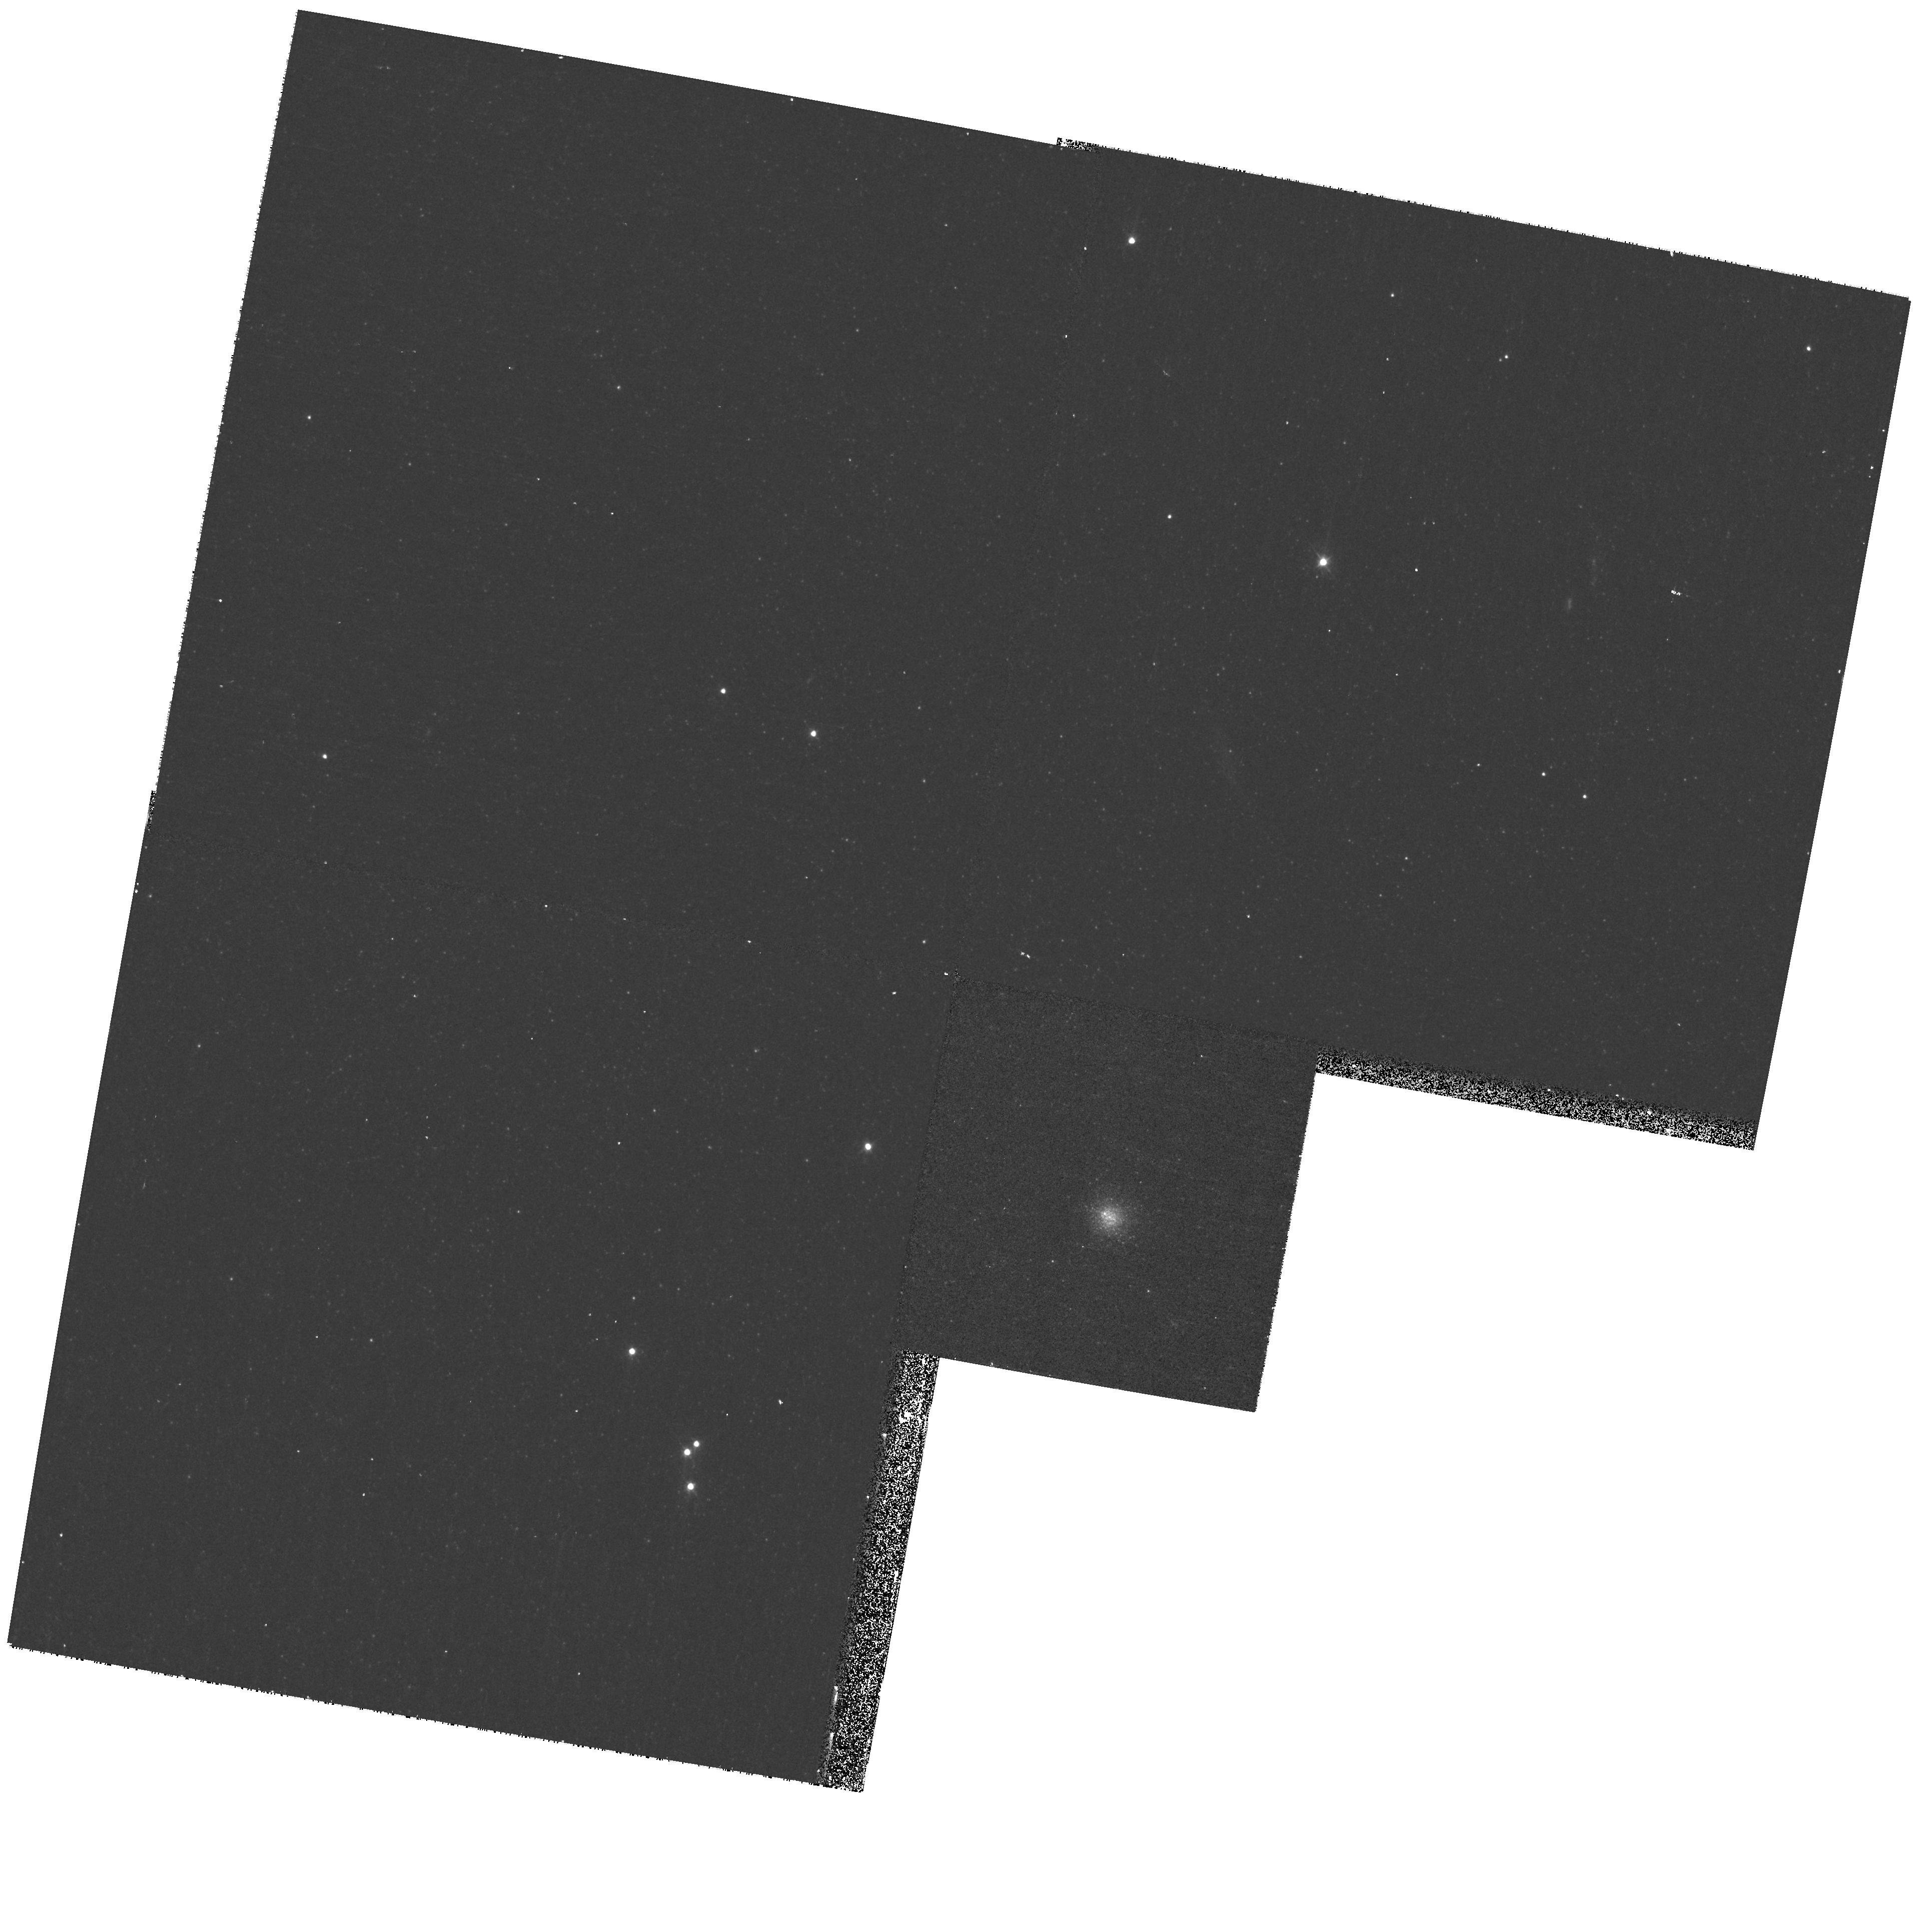
Target: M31-B083. Instrument: WFPC2/PC. Filter: F450W. Exposure: 13 min. Observation ID: hst_10818_25_wfpc2_pc_f450w_u9pi25

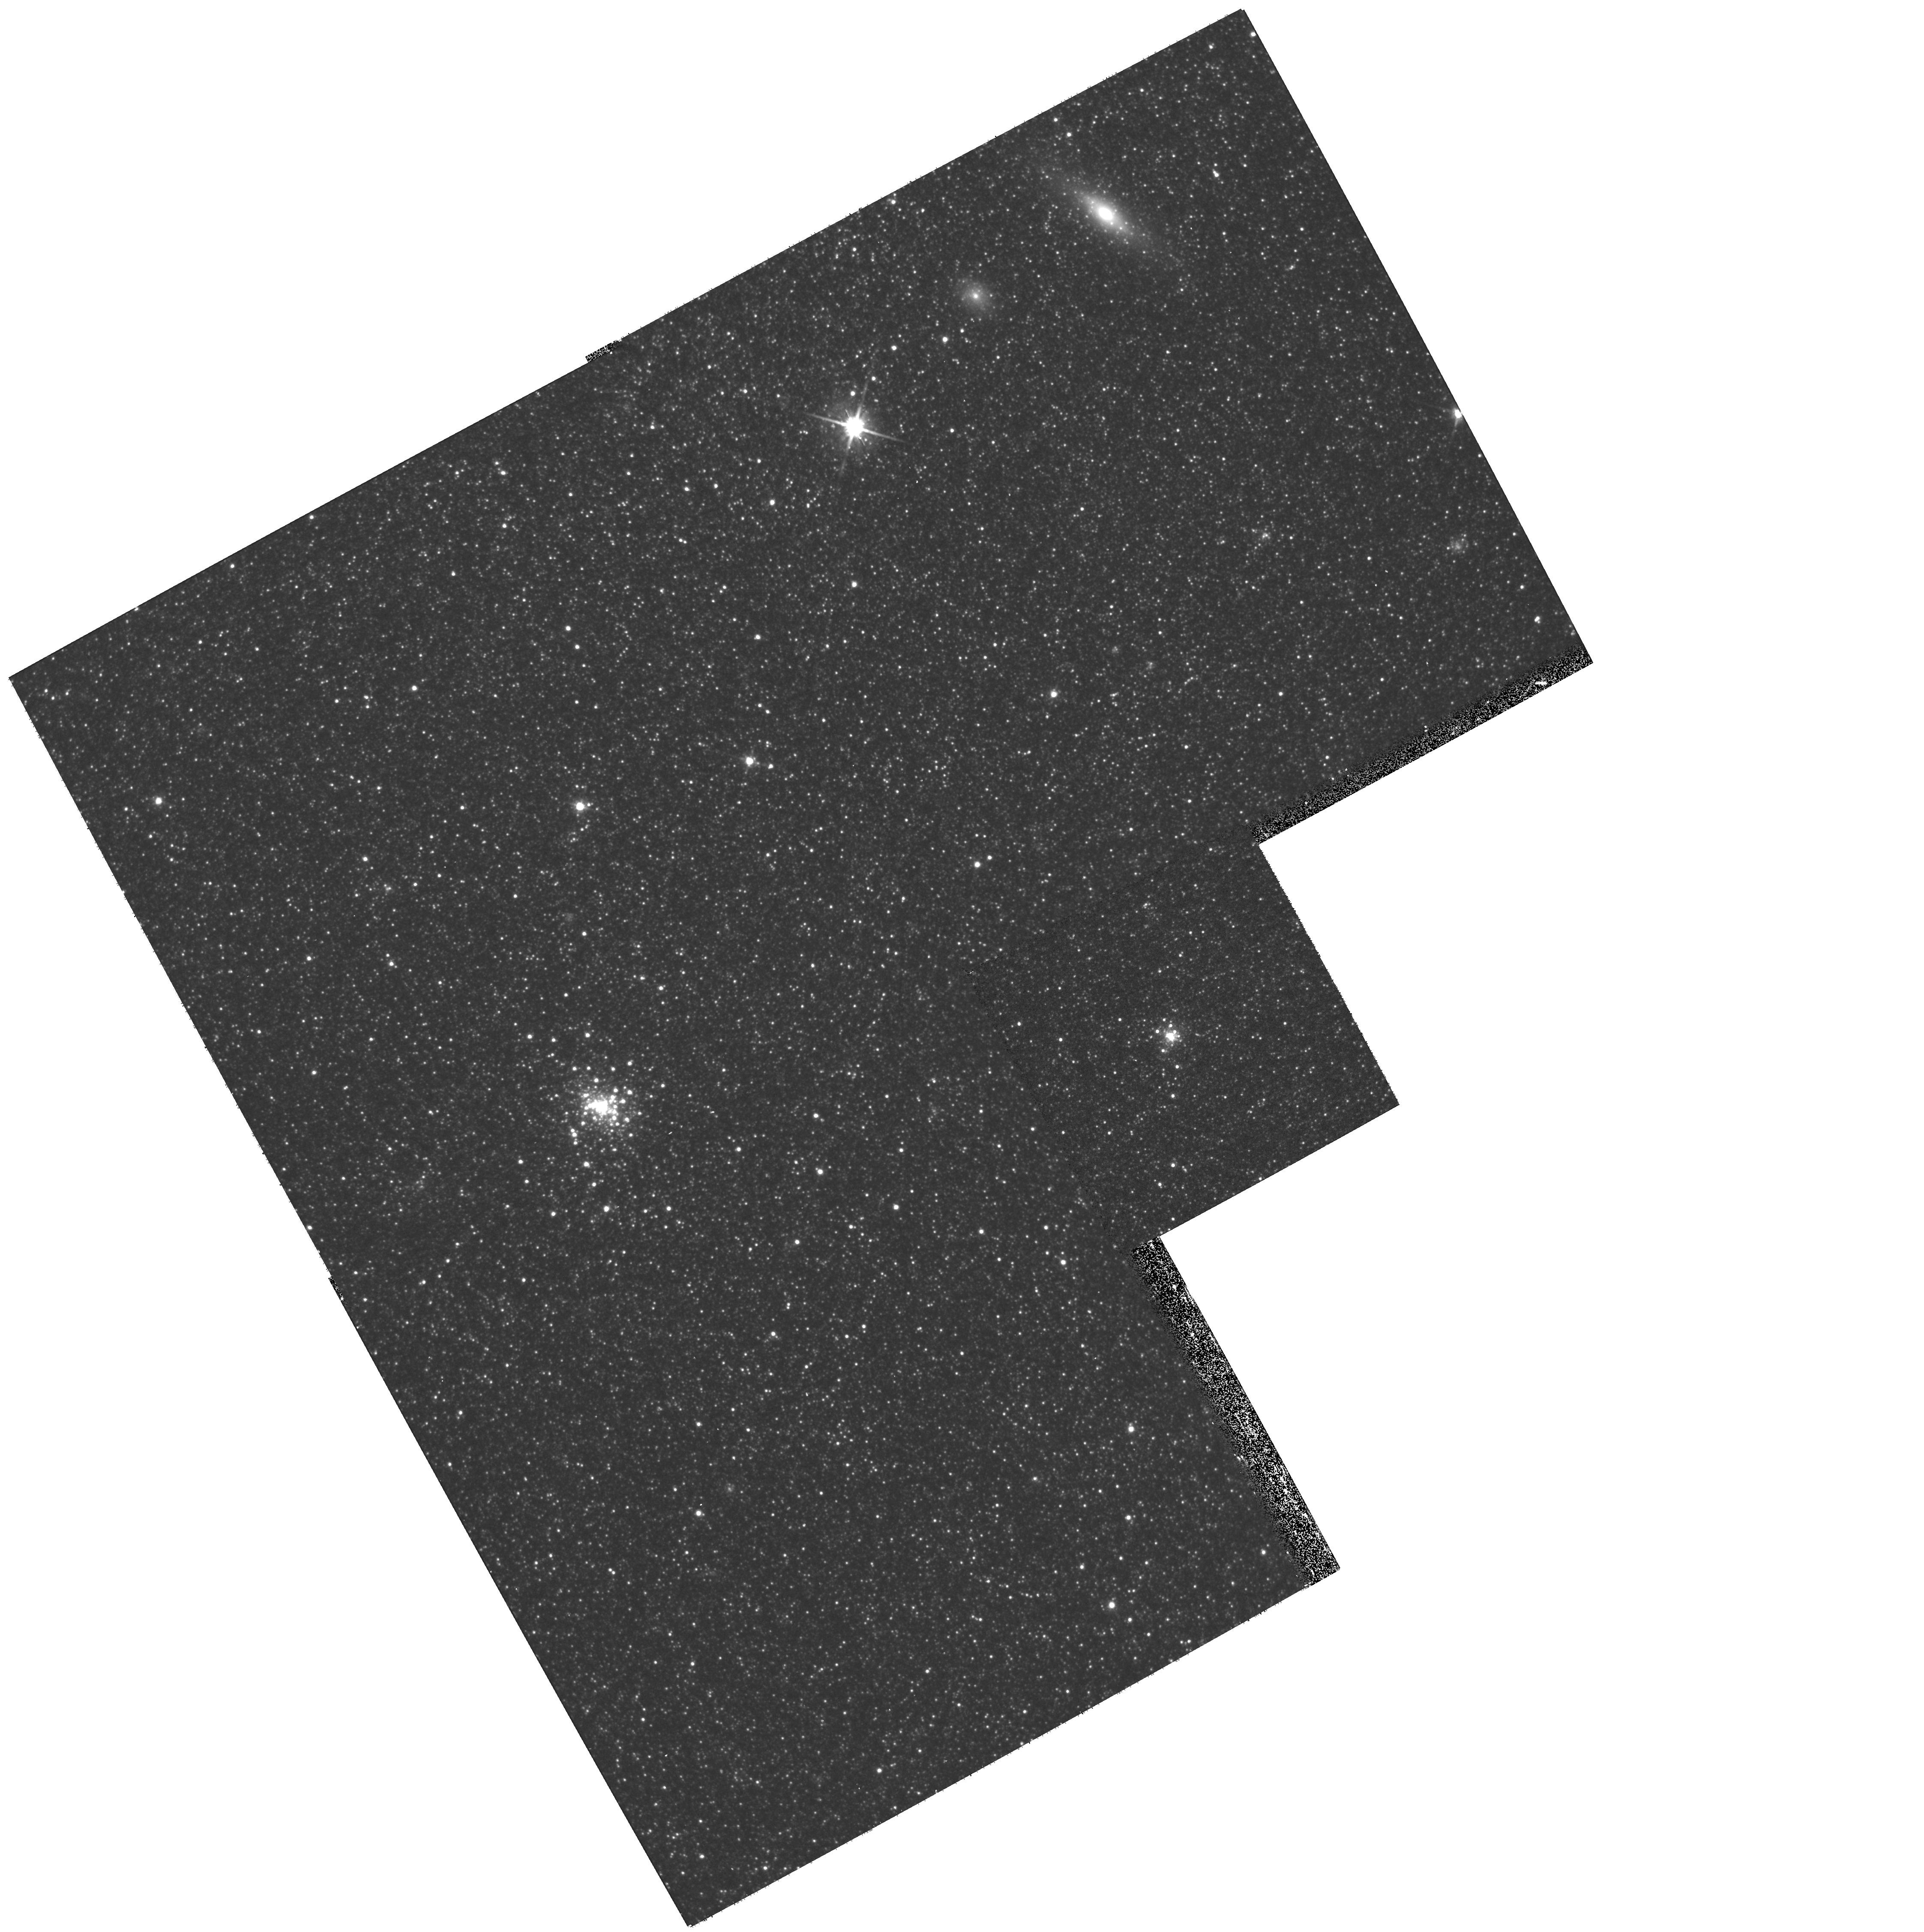
Target: M31GC-B327. Instrument: WFPC2/PC. Filter: F814W. Exposure: 13 min. Observation ID: hst_10818_03_wfpc2_pc_f814w_u9pi03

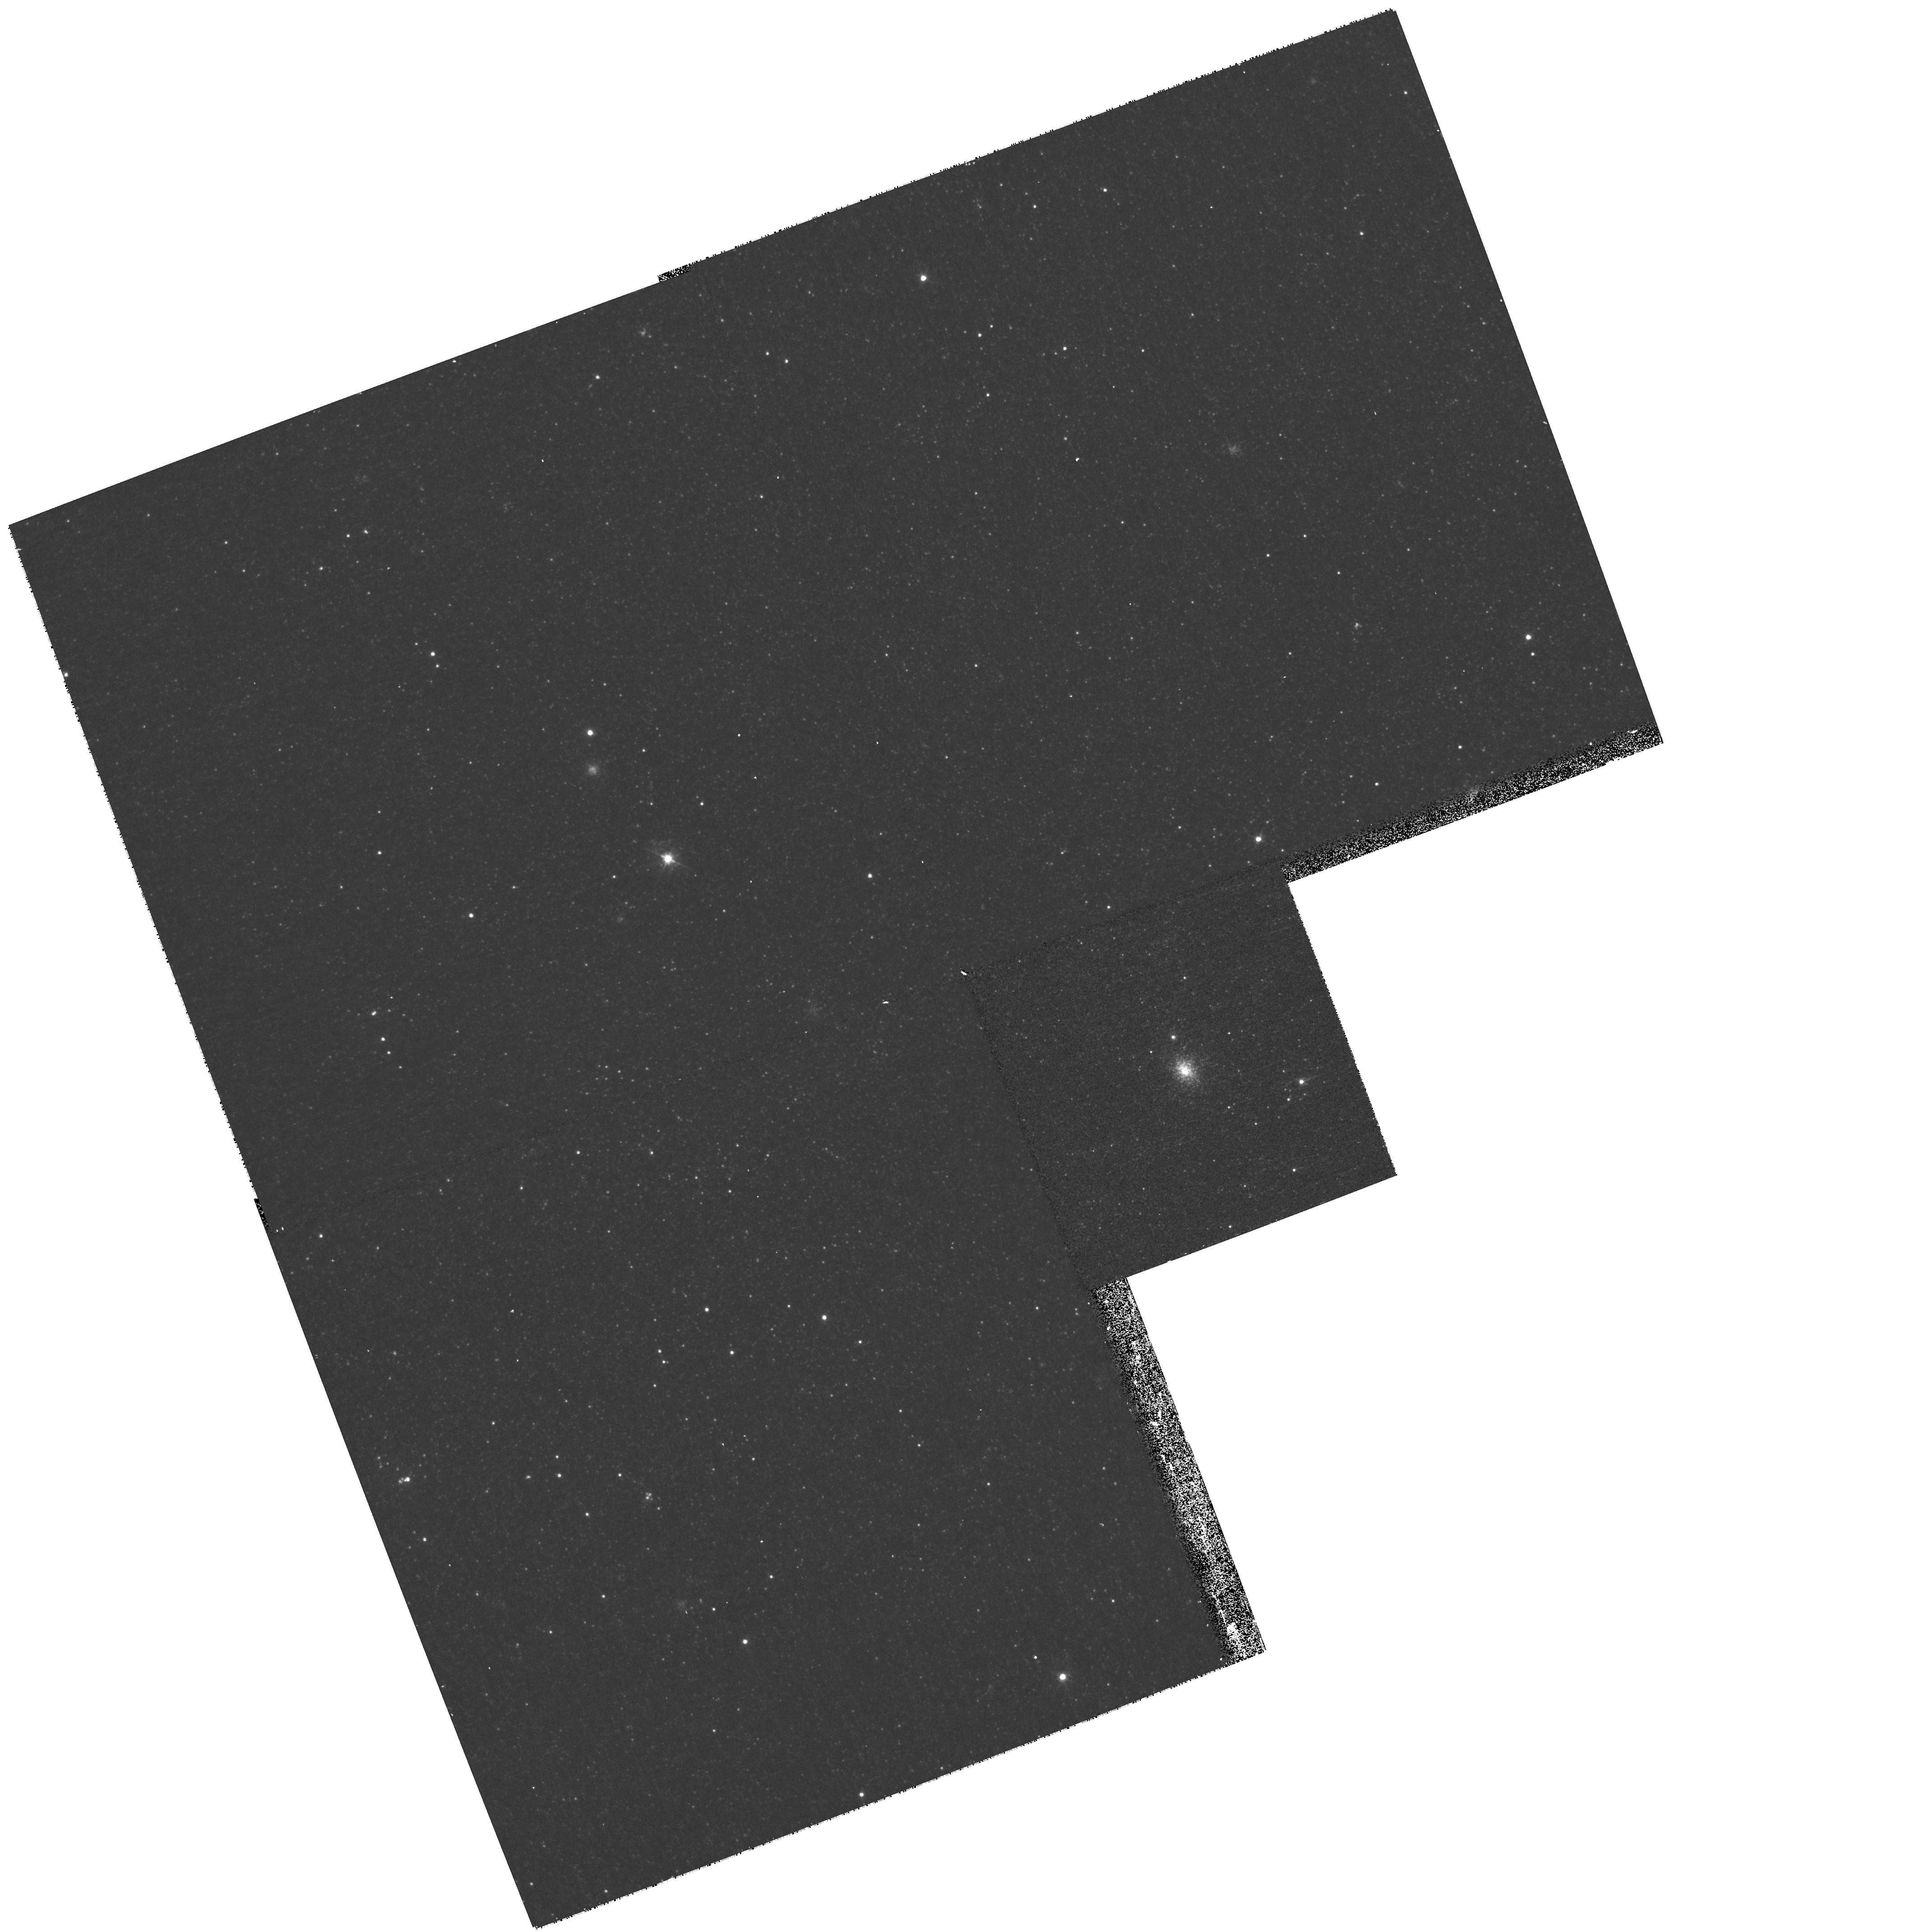
Target: M31-B081. Instrument: WFPC2/PC. Filter: F450W. Exposure: 13 min. Observation ID: hst_10818_17_wfpc2_pc_f450w_u9pi17

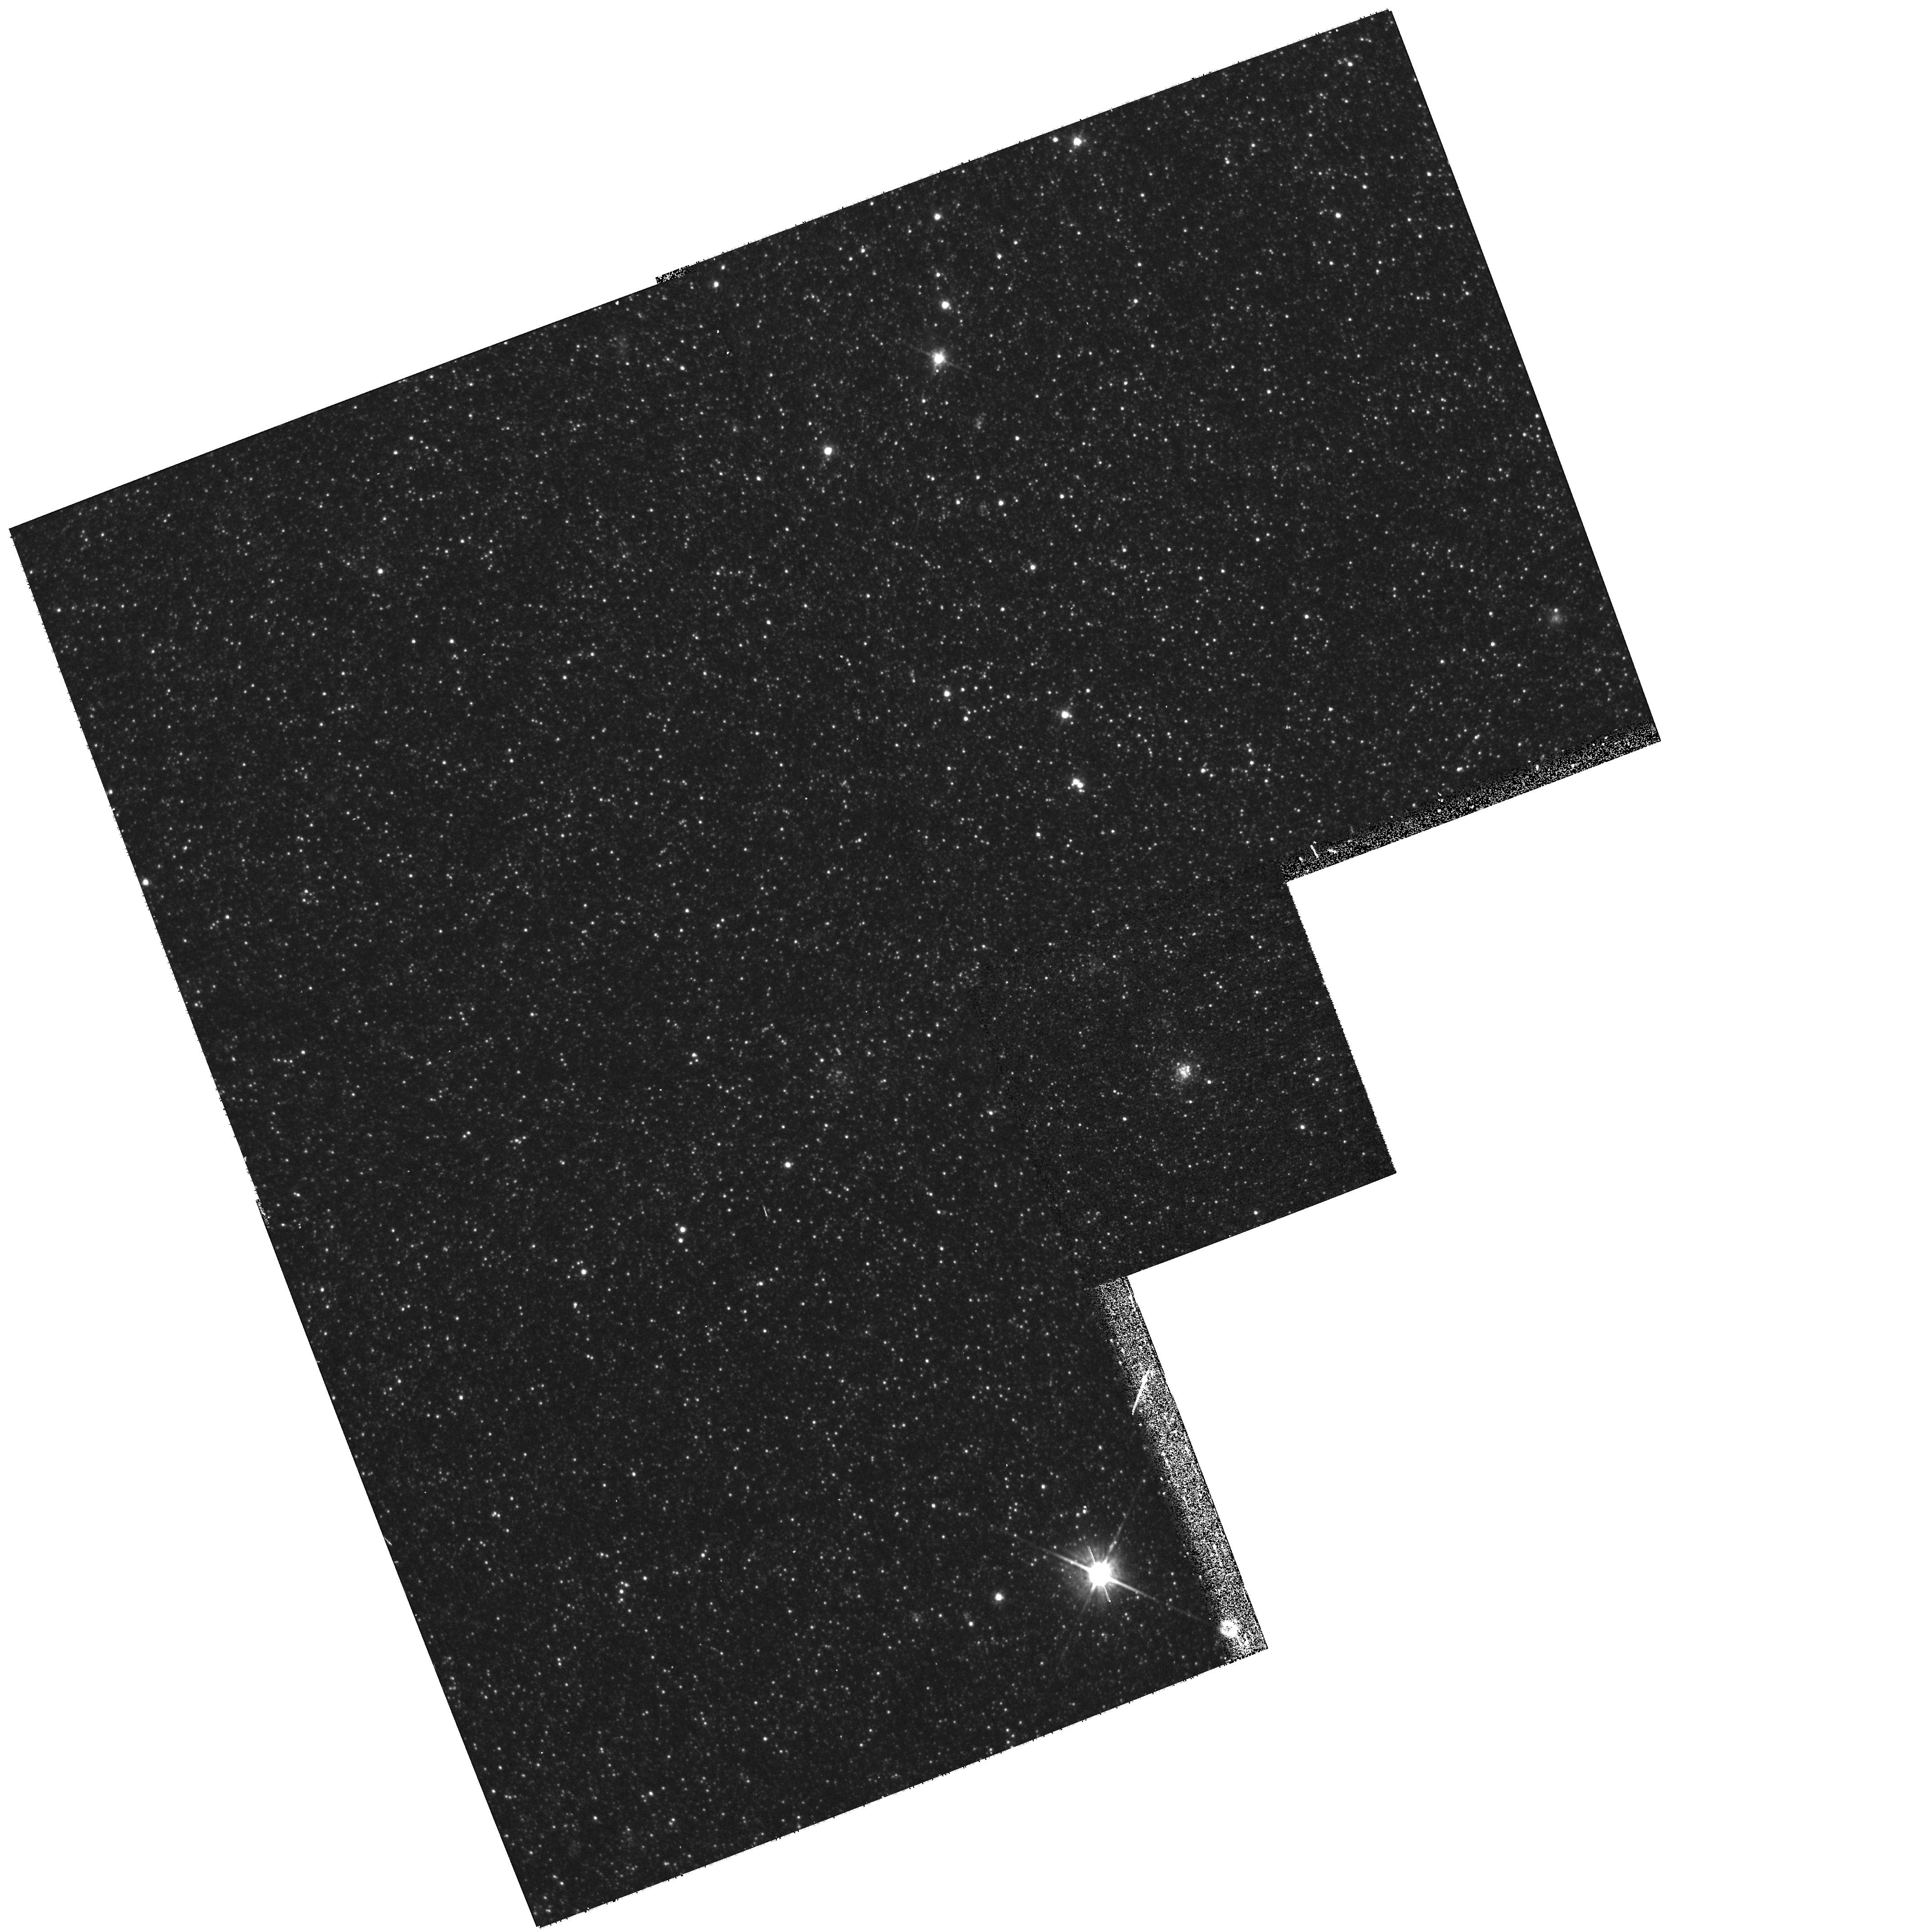
Target: M31-B321. Instrument: WFPC2/PC. Filter: F814W. Exposure: 13 min. Observation ID: hst_10818_15_wfpc2_pc_f814w_u9pi15

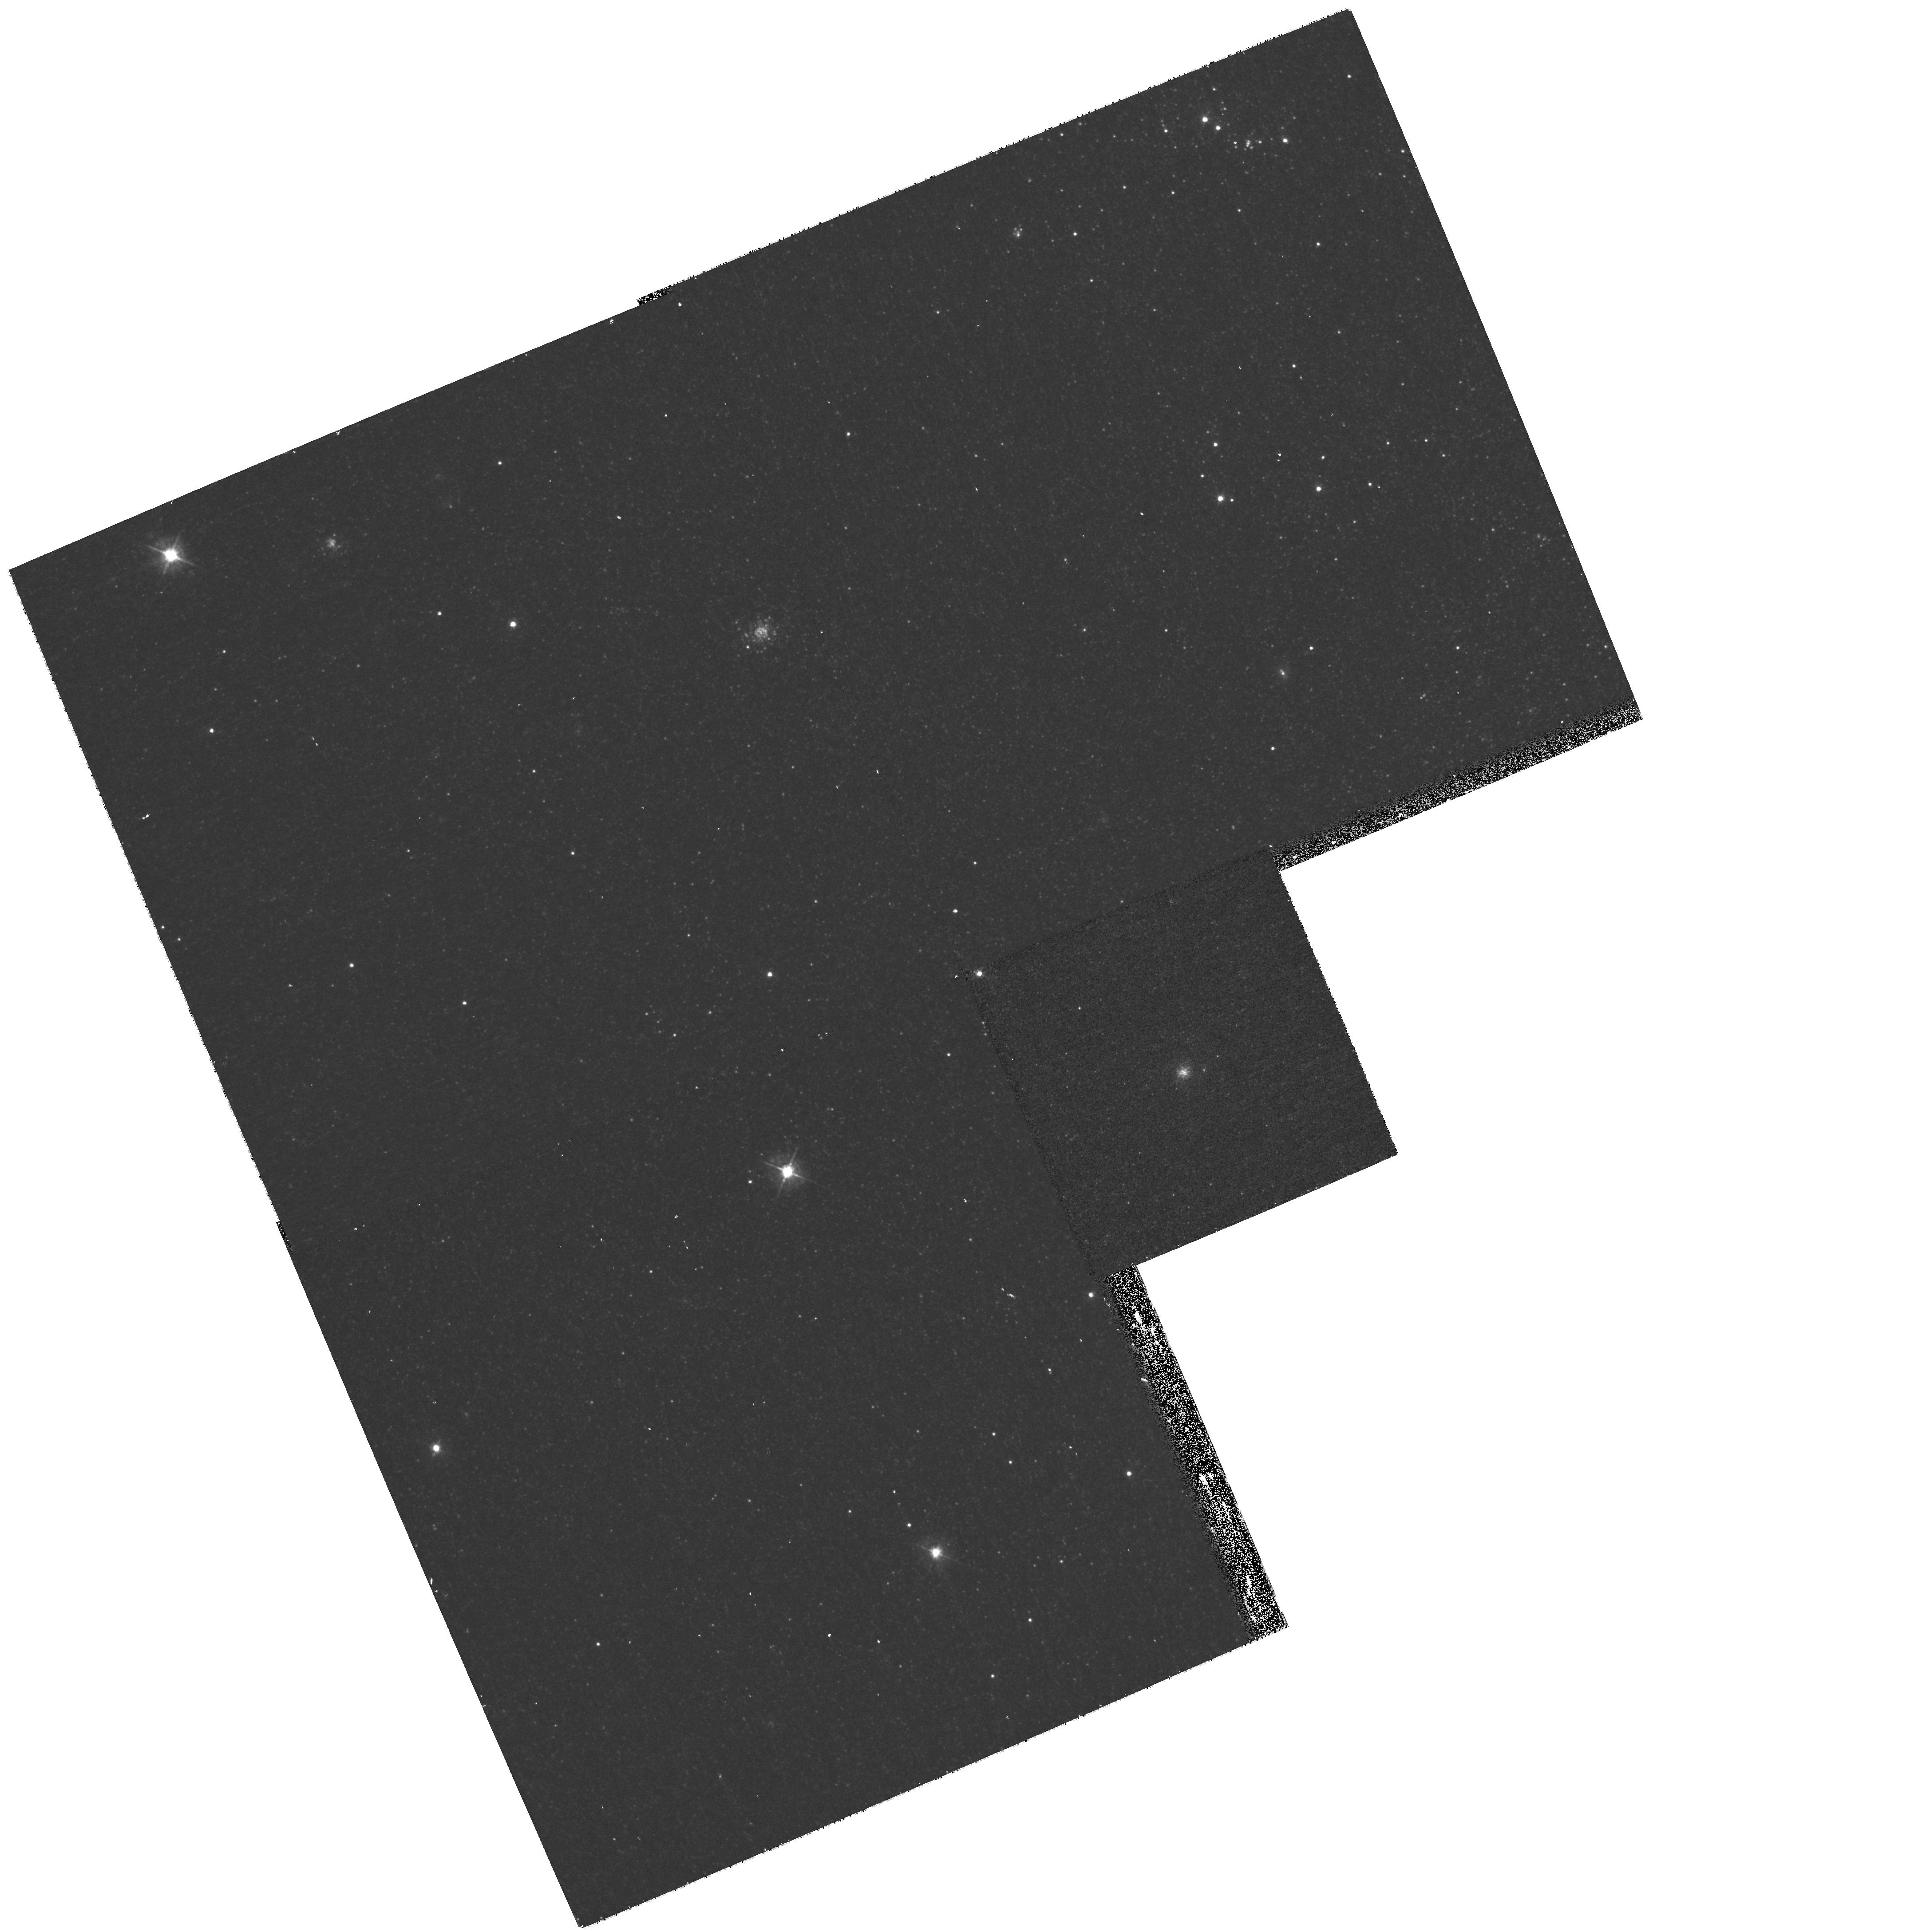
Target: M31GC-B374. Instrument: WFPC2/PC. Filter: F450W. Exposure: 13 min. Observation ID: hst_10818_07_wfpc2_pc_f450w_u9pi07

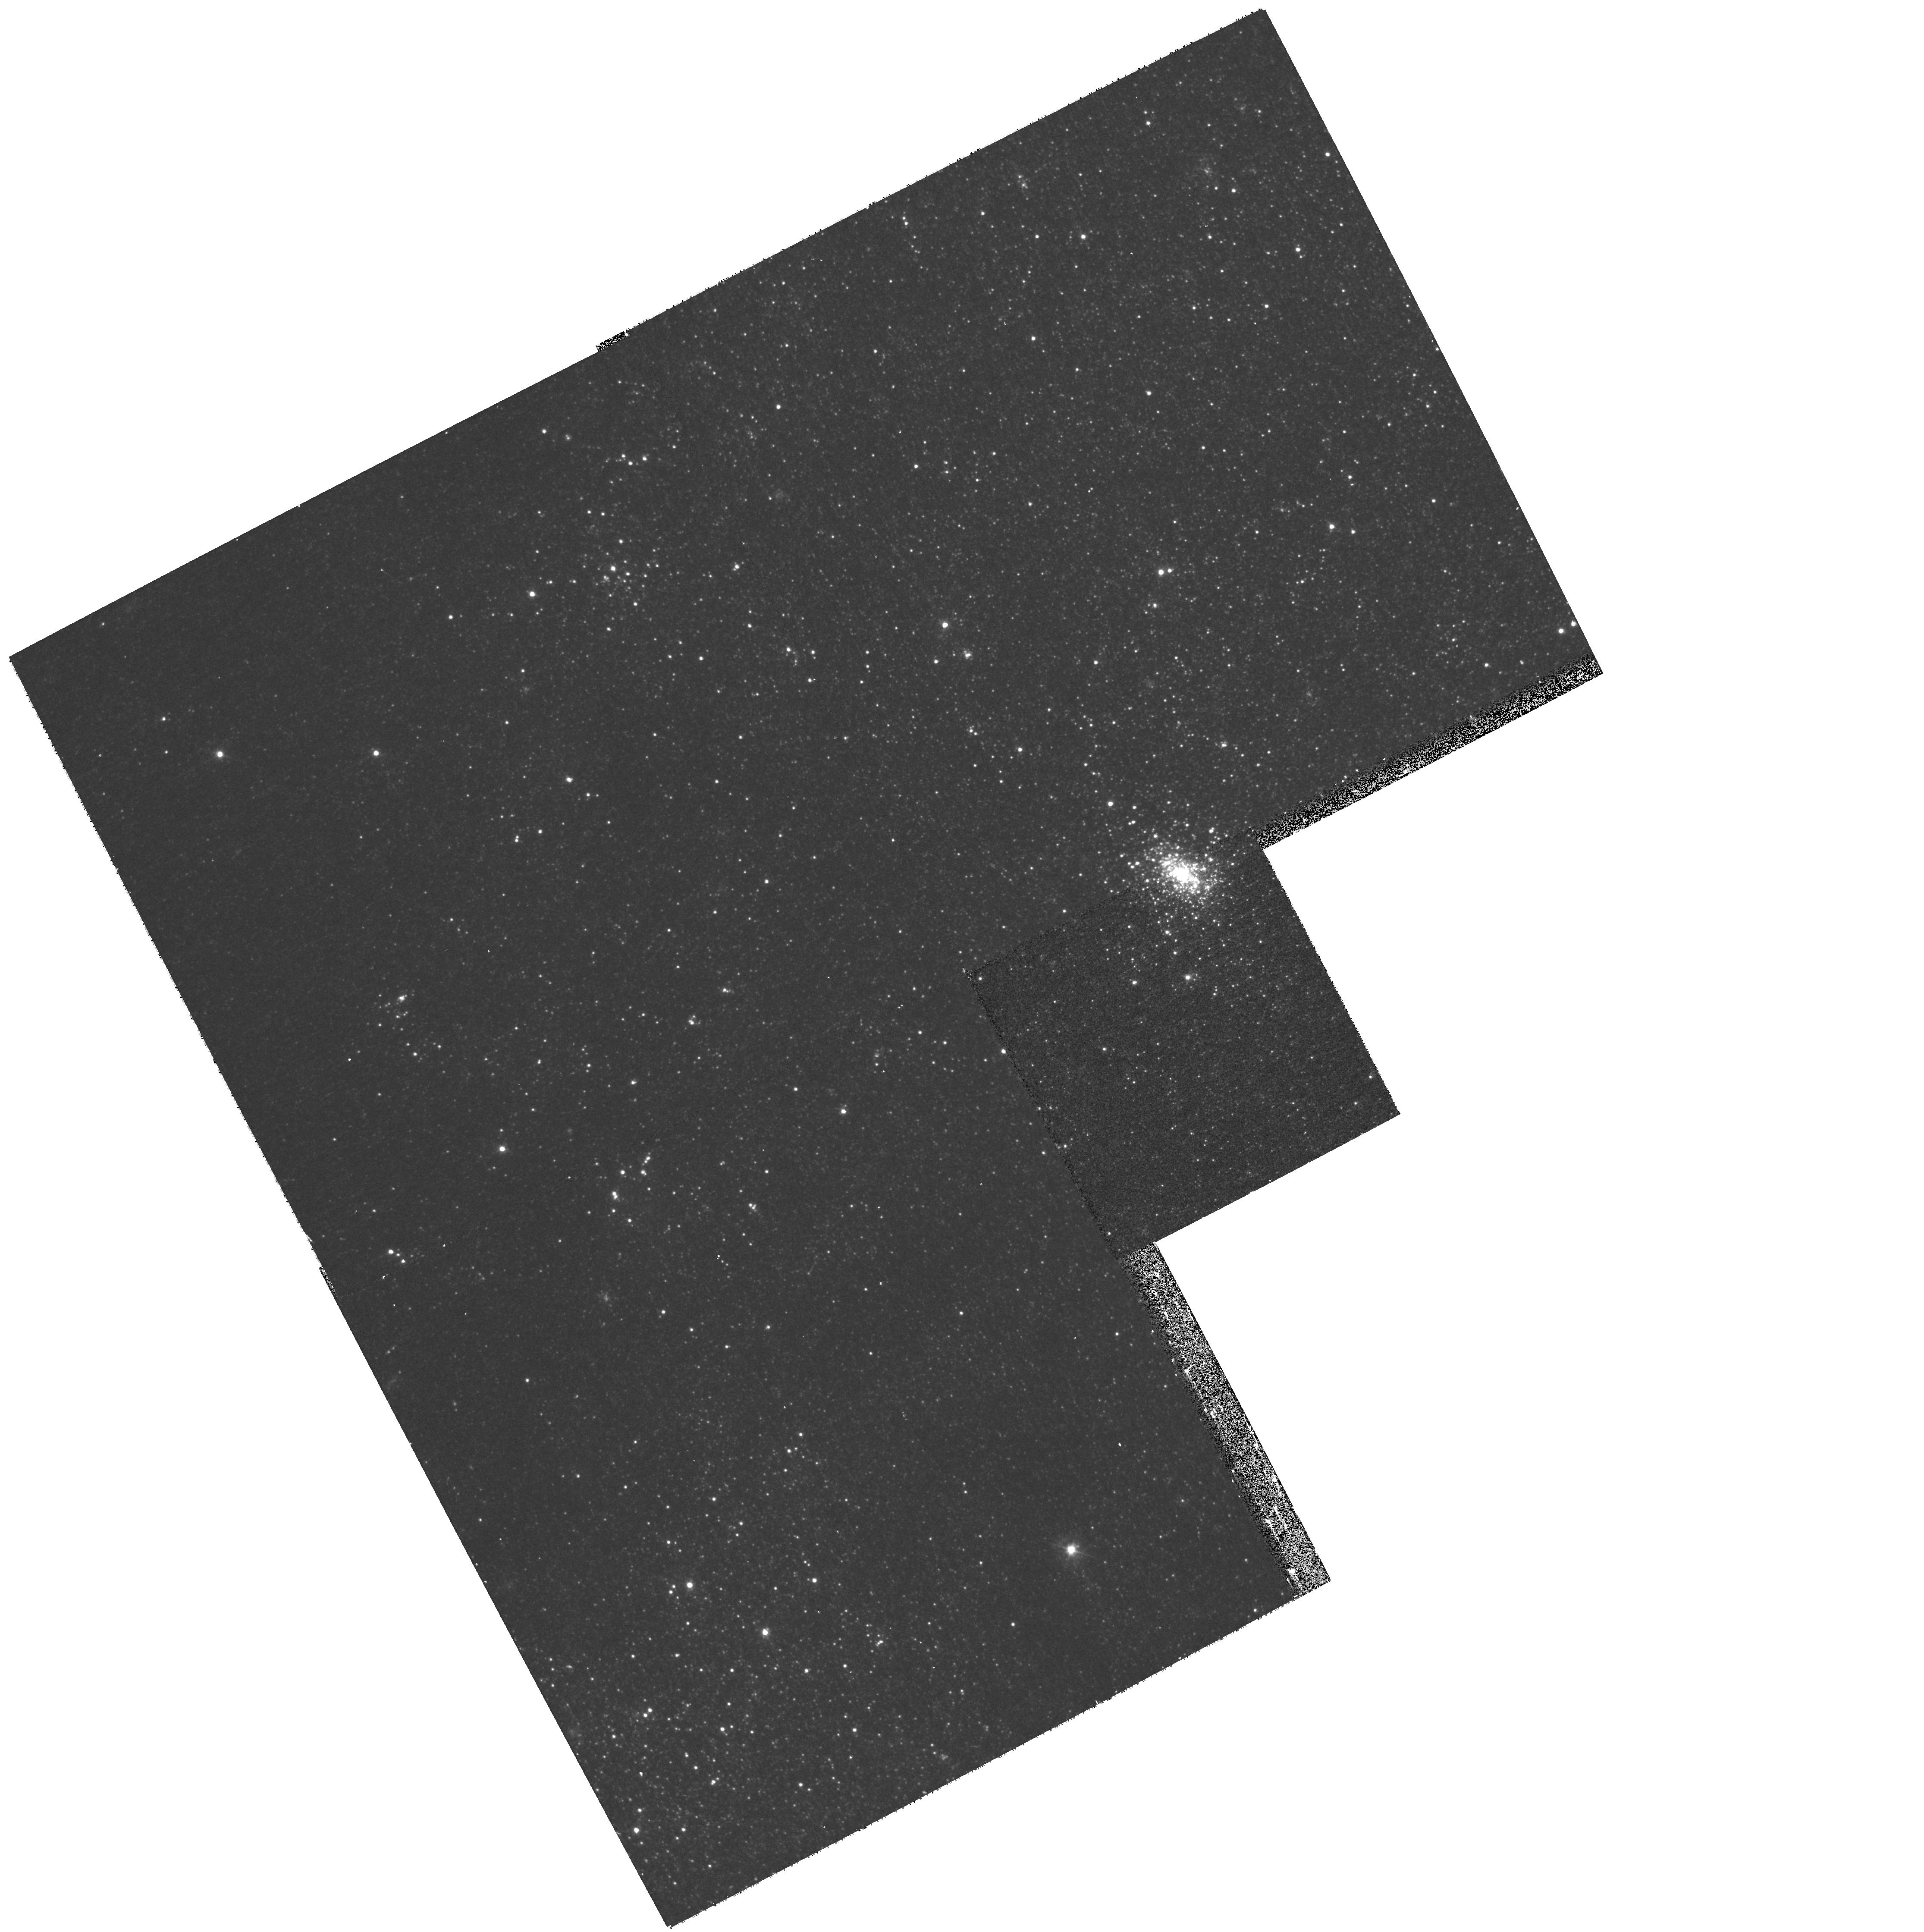
Target: M31GC-VDB0. Instrument: WFPC2/PC. Filter: F450W. Exposure: 13 min. Observation ID: hst_10818_04_wfpc2_pc_f450w_u9pi04

Very Young Globular Clusters in M31 ? (PI: Cohen, Judith)

We propose to use HST's unique high spatial resolution imaging capabilities to conclusively confirm or refute the presence of alleged very young globular clusters in M31. Such young globular clusters with ages < 3 Gyr are not present in our galaxy, and, if real, would lead to a striking difference in the age distribution of the GCs between M31 and the Millky Way. If the apparent presence of very young globular clusters in M31 is confirmed through our proposed ACS imaging (now WFPC2 imaging) with HST, this would suggest major differences in the history of assembly of the two galaxies, with probable substantial late accretion into M31 which did not occur in our own galaxy.